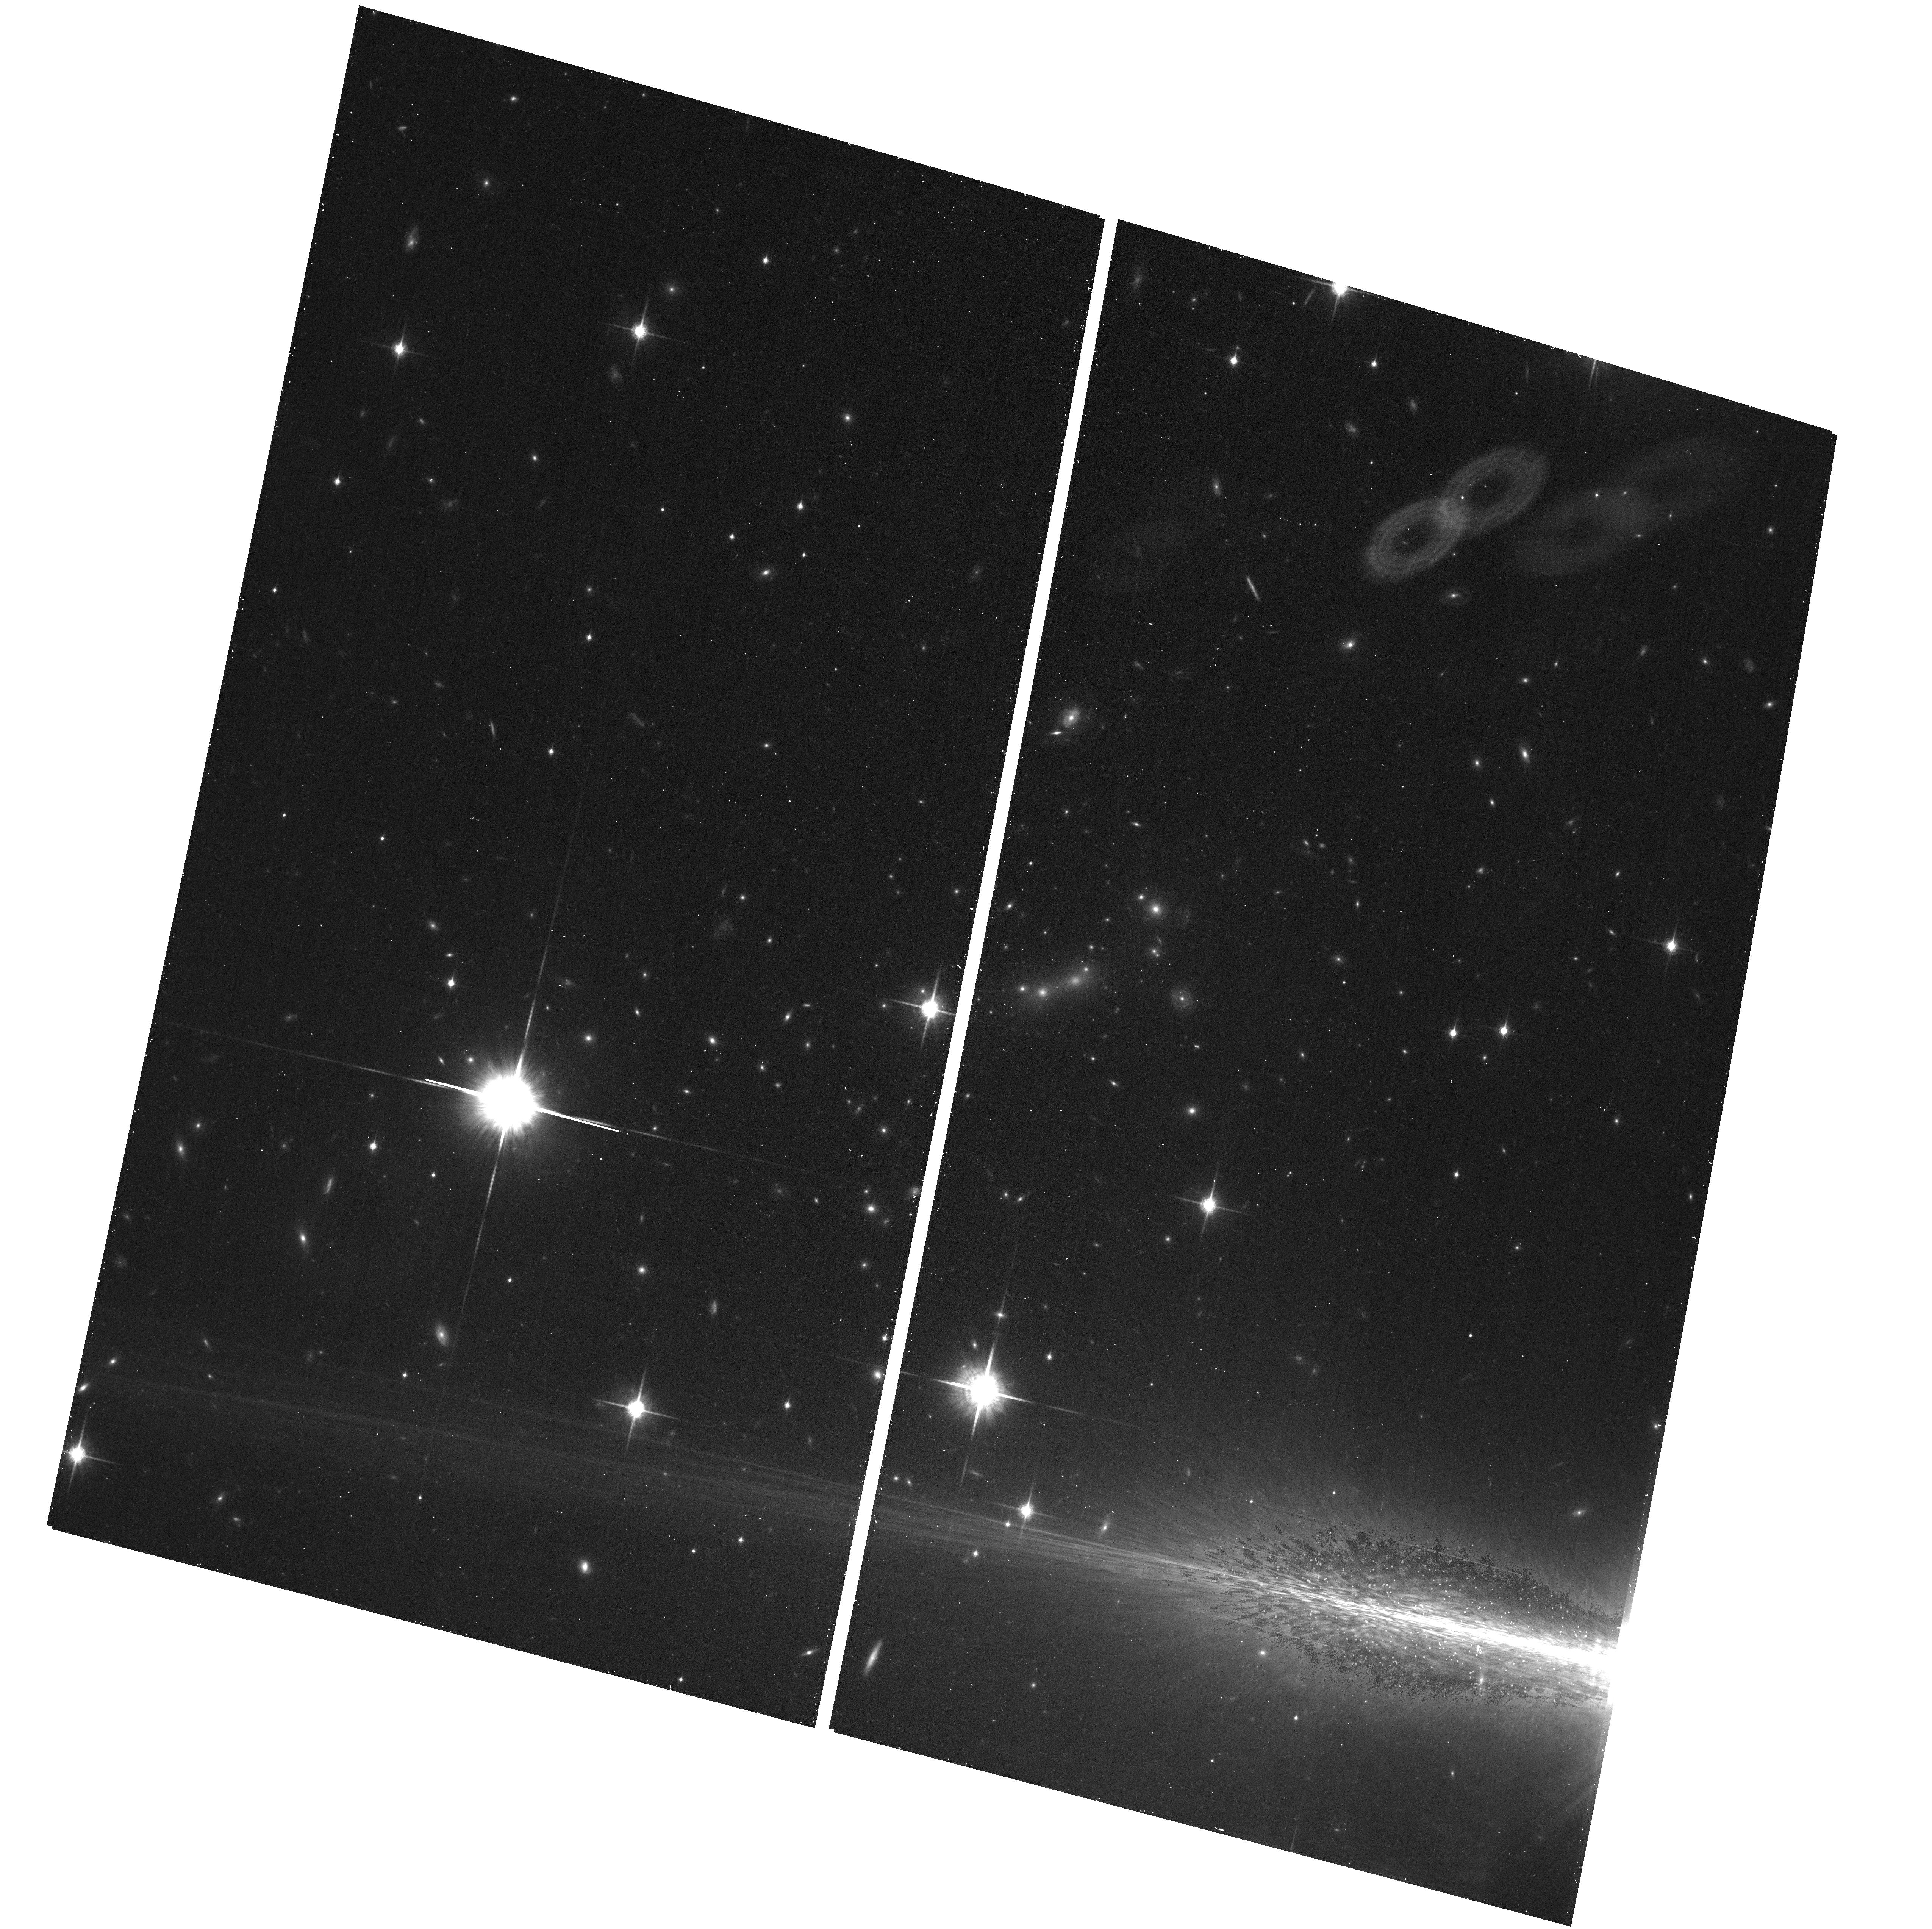
Target: MACS0647+7015
Instrument: ACS/WFC
Filter: F850LP
Exposure: 17 min
Observation ID: hst_12101_b7_acs_wfc_f850lp_jbffb7

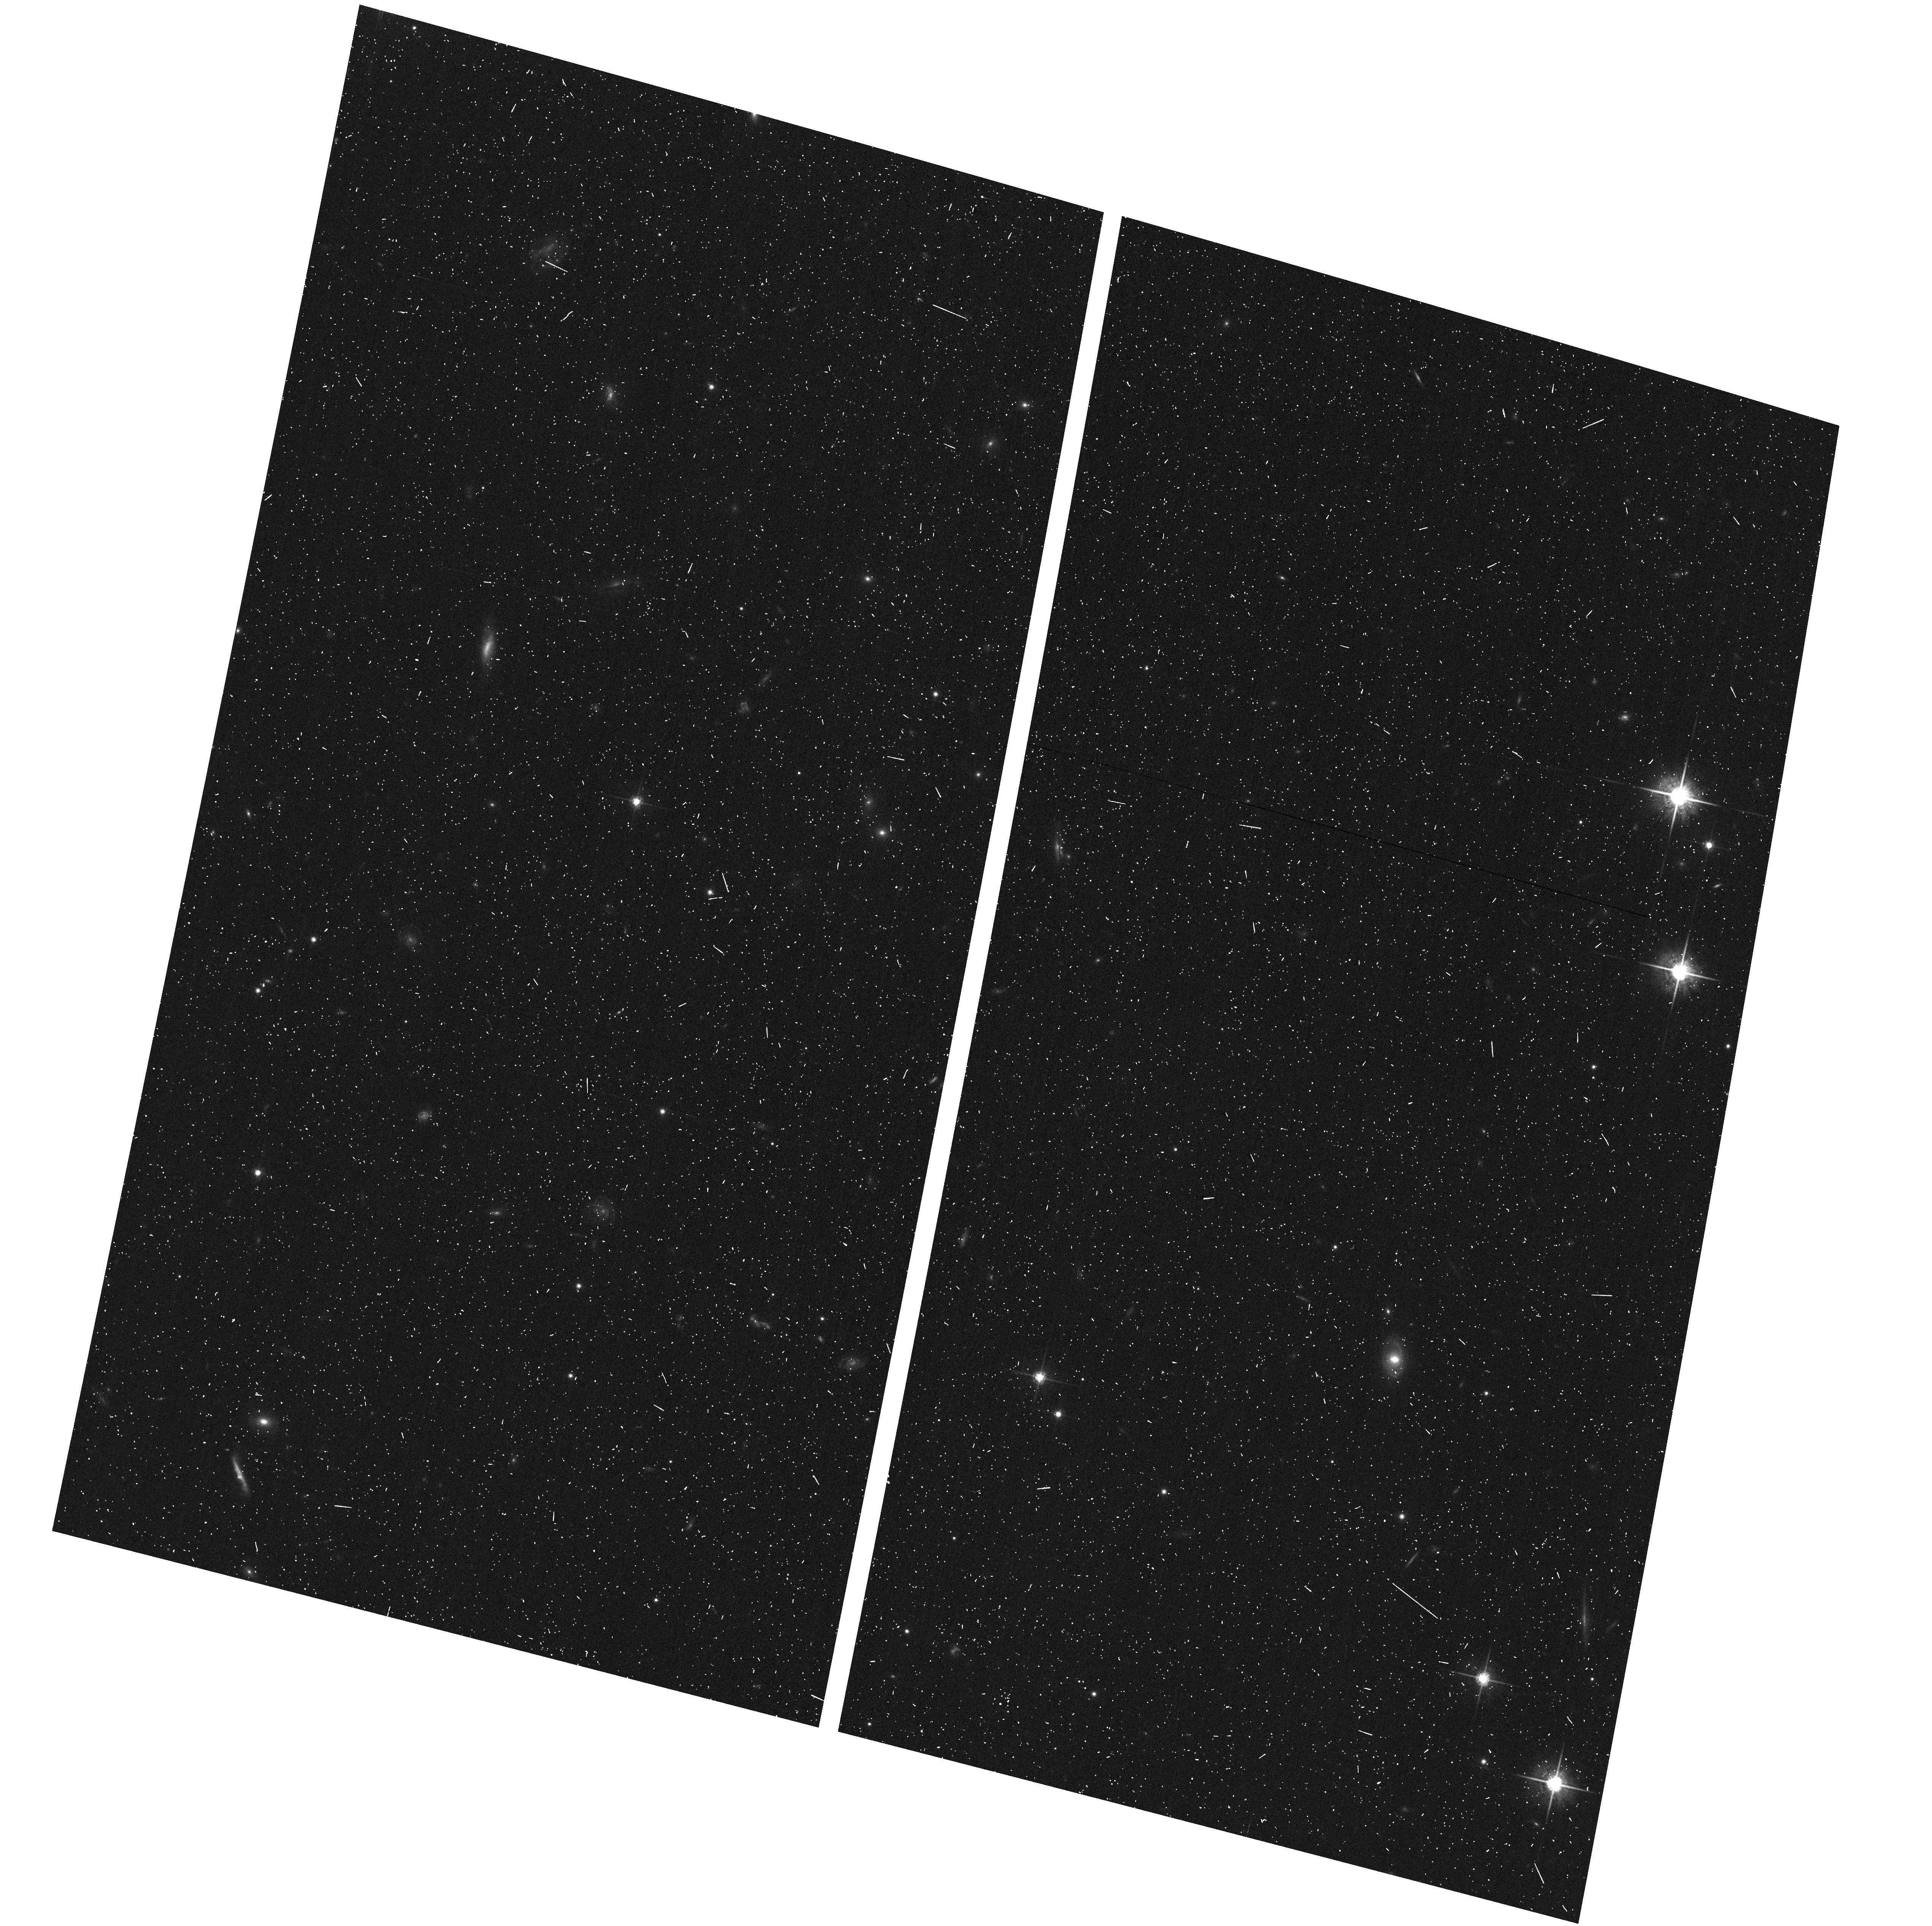
Target: MACS0647+7015-ACSPAR2
Instrument: ACS/WFC
Filter: F775W
Exposure: 7 min
Observation ID: hst_12101_b1_acs_wfc_f775w_jbffb1

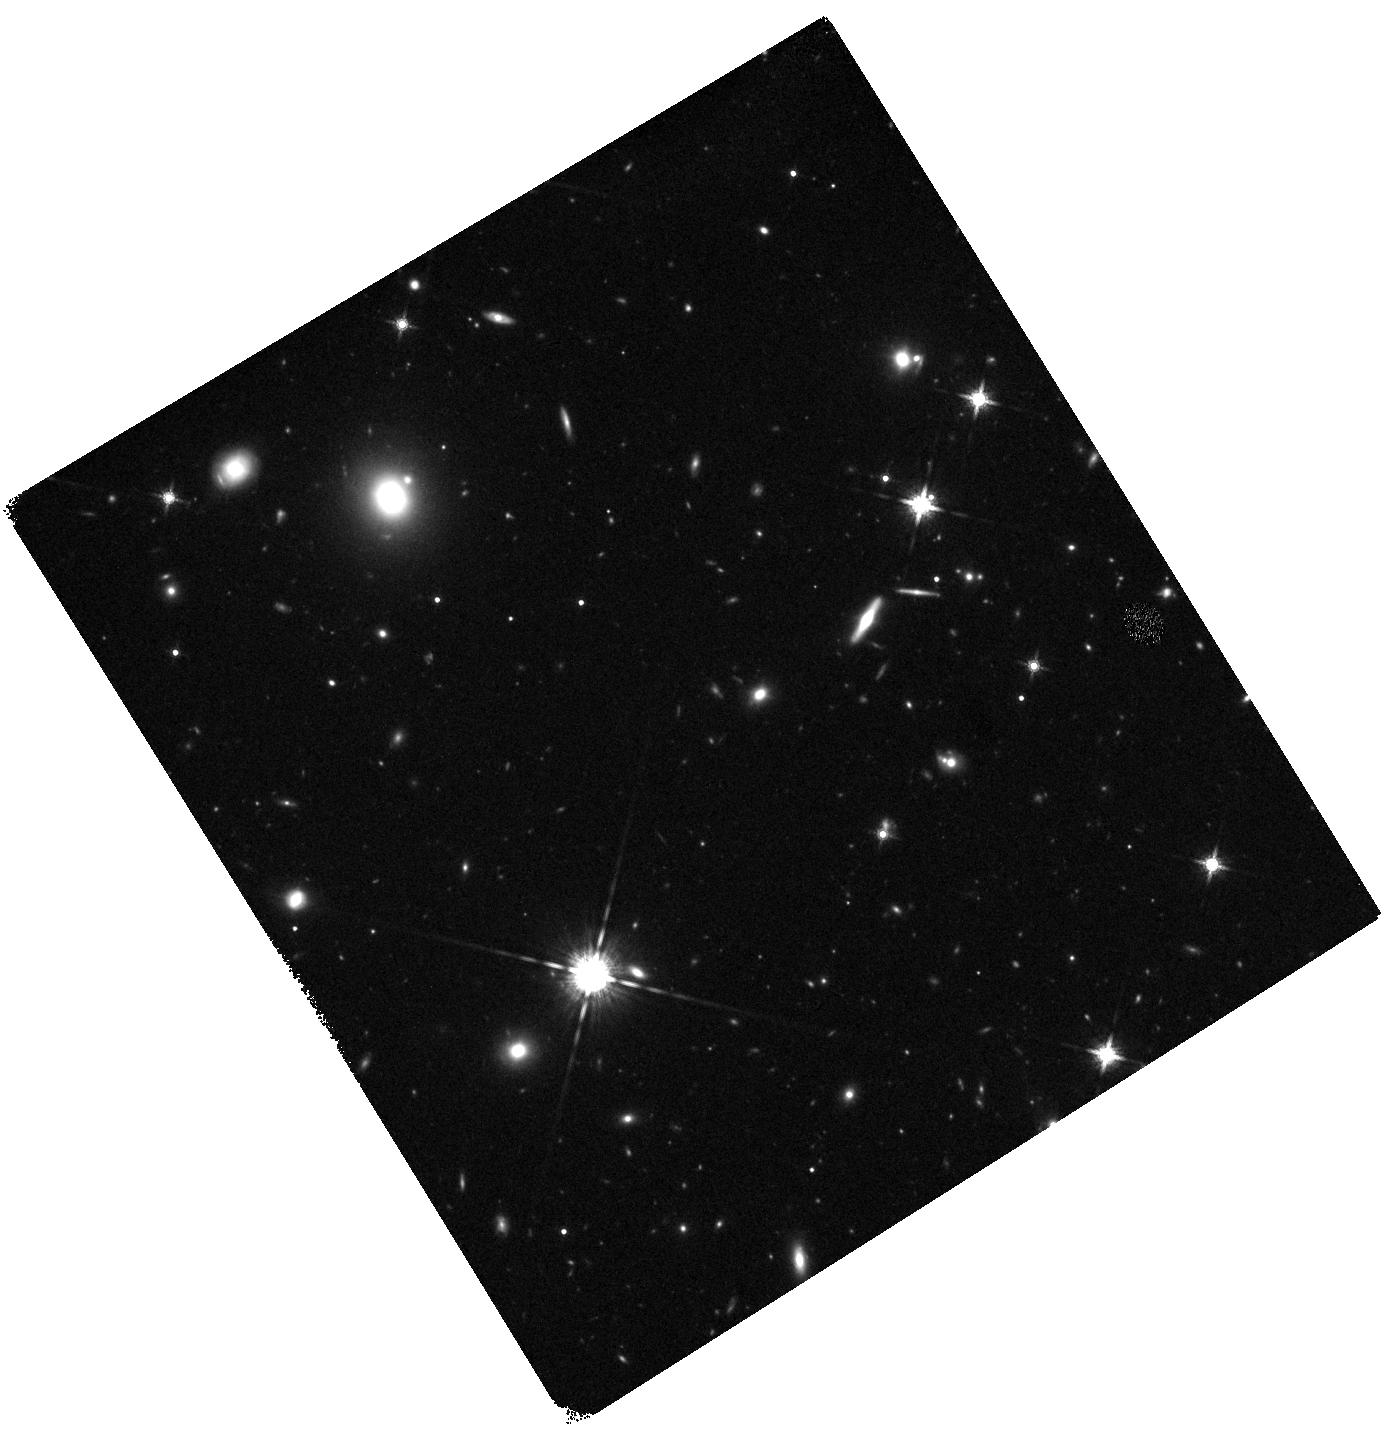
Target: MACS0647+7015-WFC3PAR2
Instrument: WFC3/IR
Filter: F160W
Exposure: 22 min
Observation ID: hst_12101_b7_wfc3_ir_f160w_ibffb7

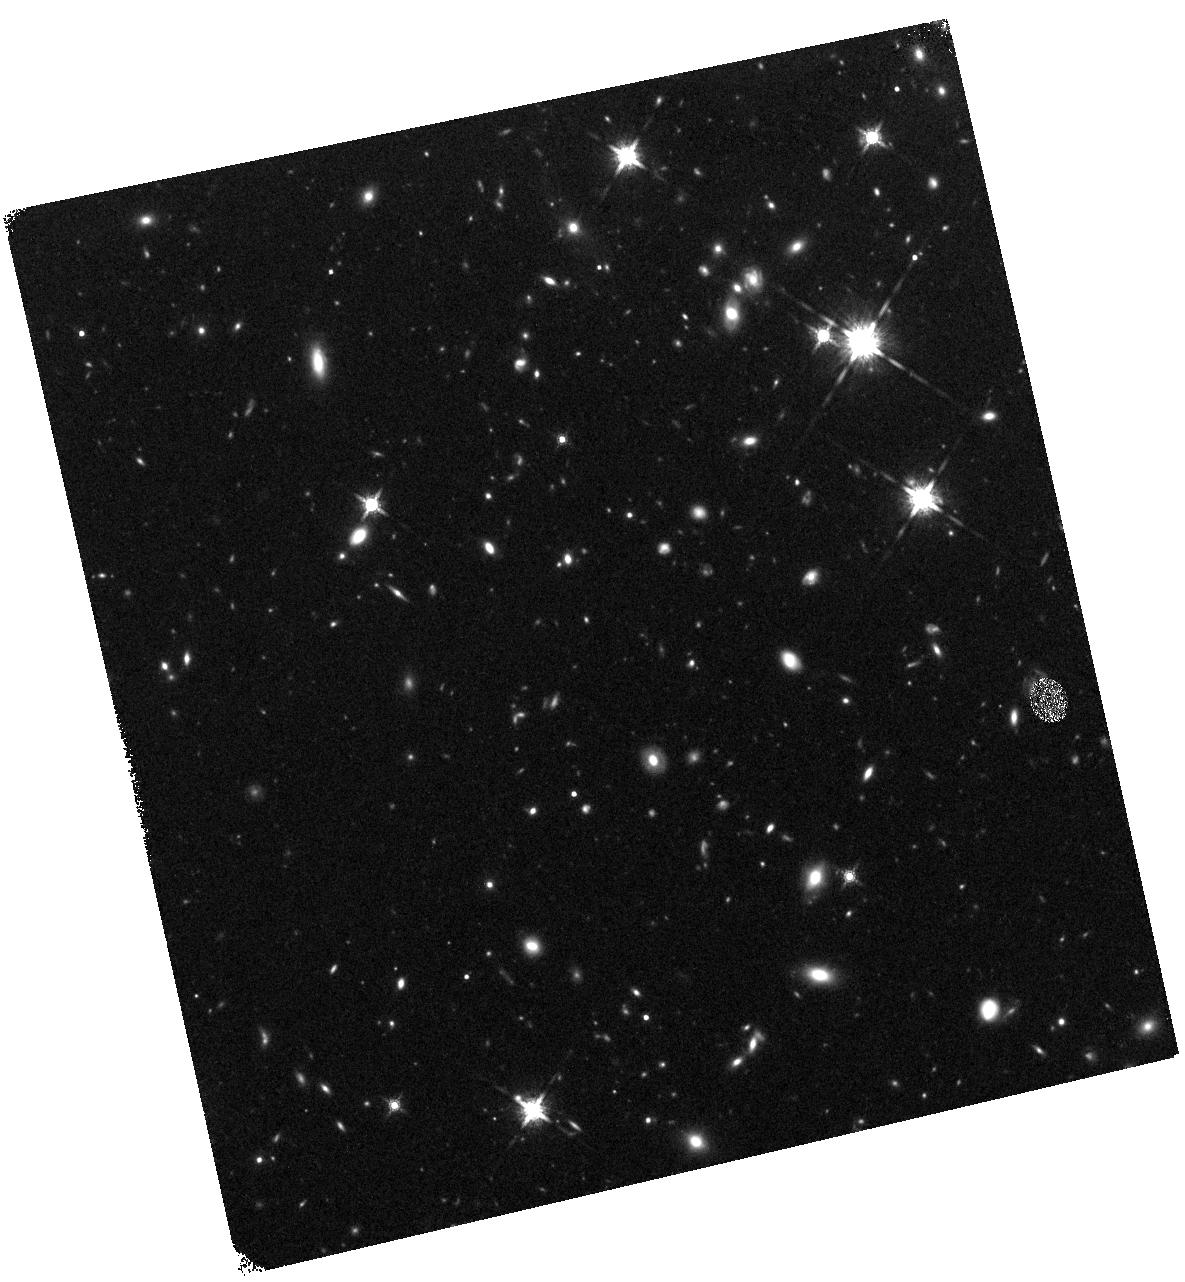
Target: MACS0647+7015-WFC3PAR1
Instrument: WFC3/IR
Filter: F160W
Exposure: 22 min
Observation ID: hst_12101_a3_wfc3_ir_f160w_ibffa3

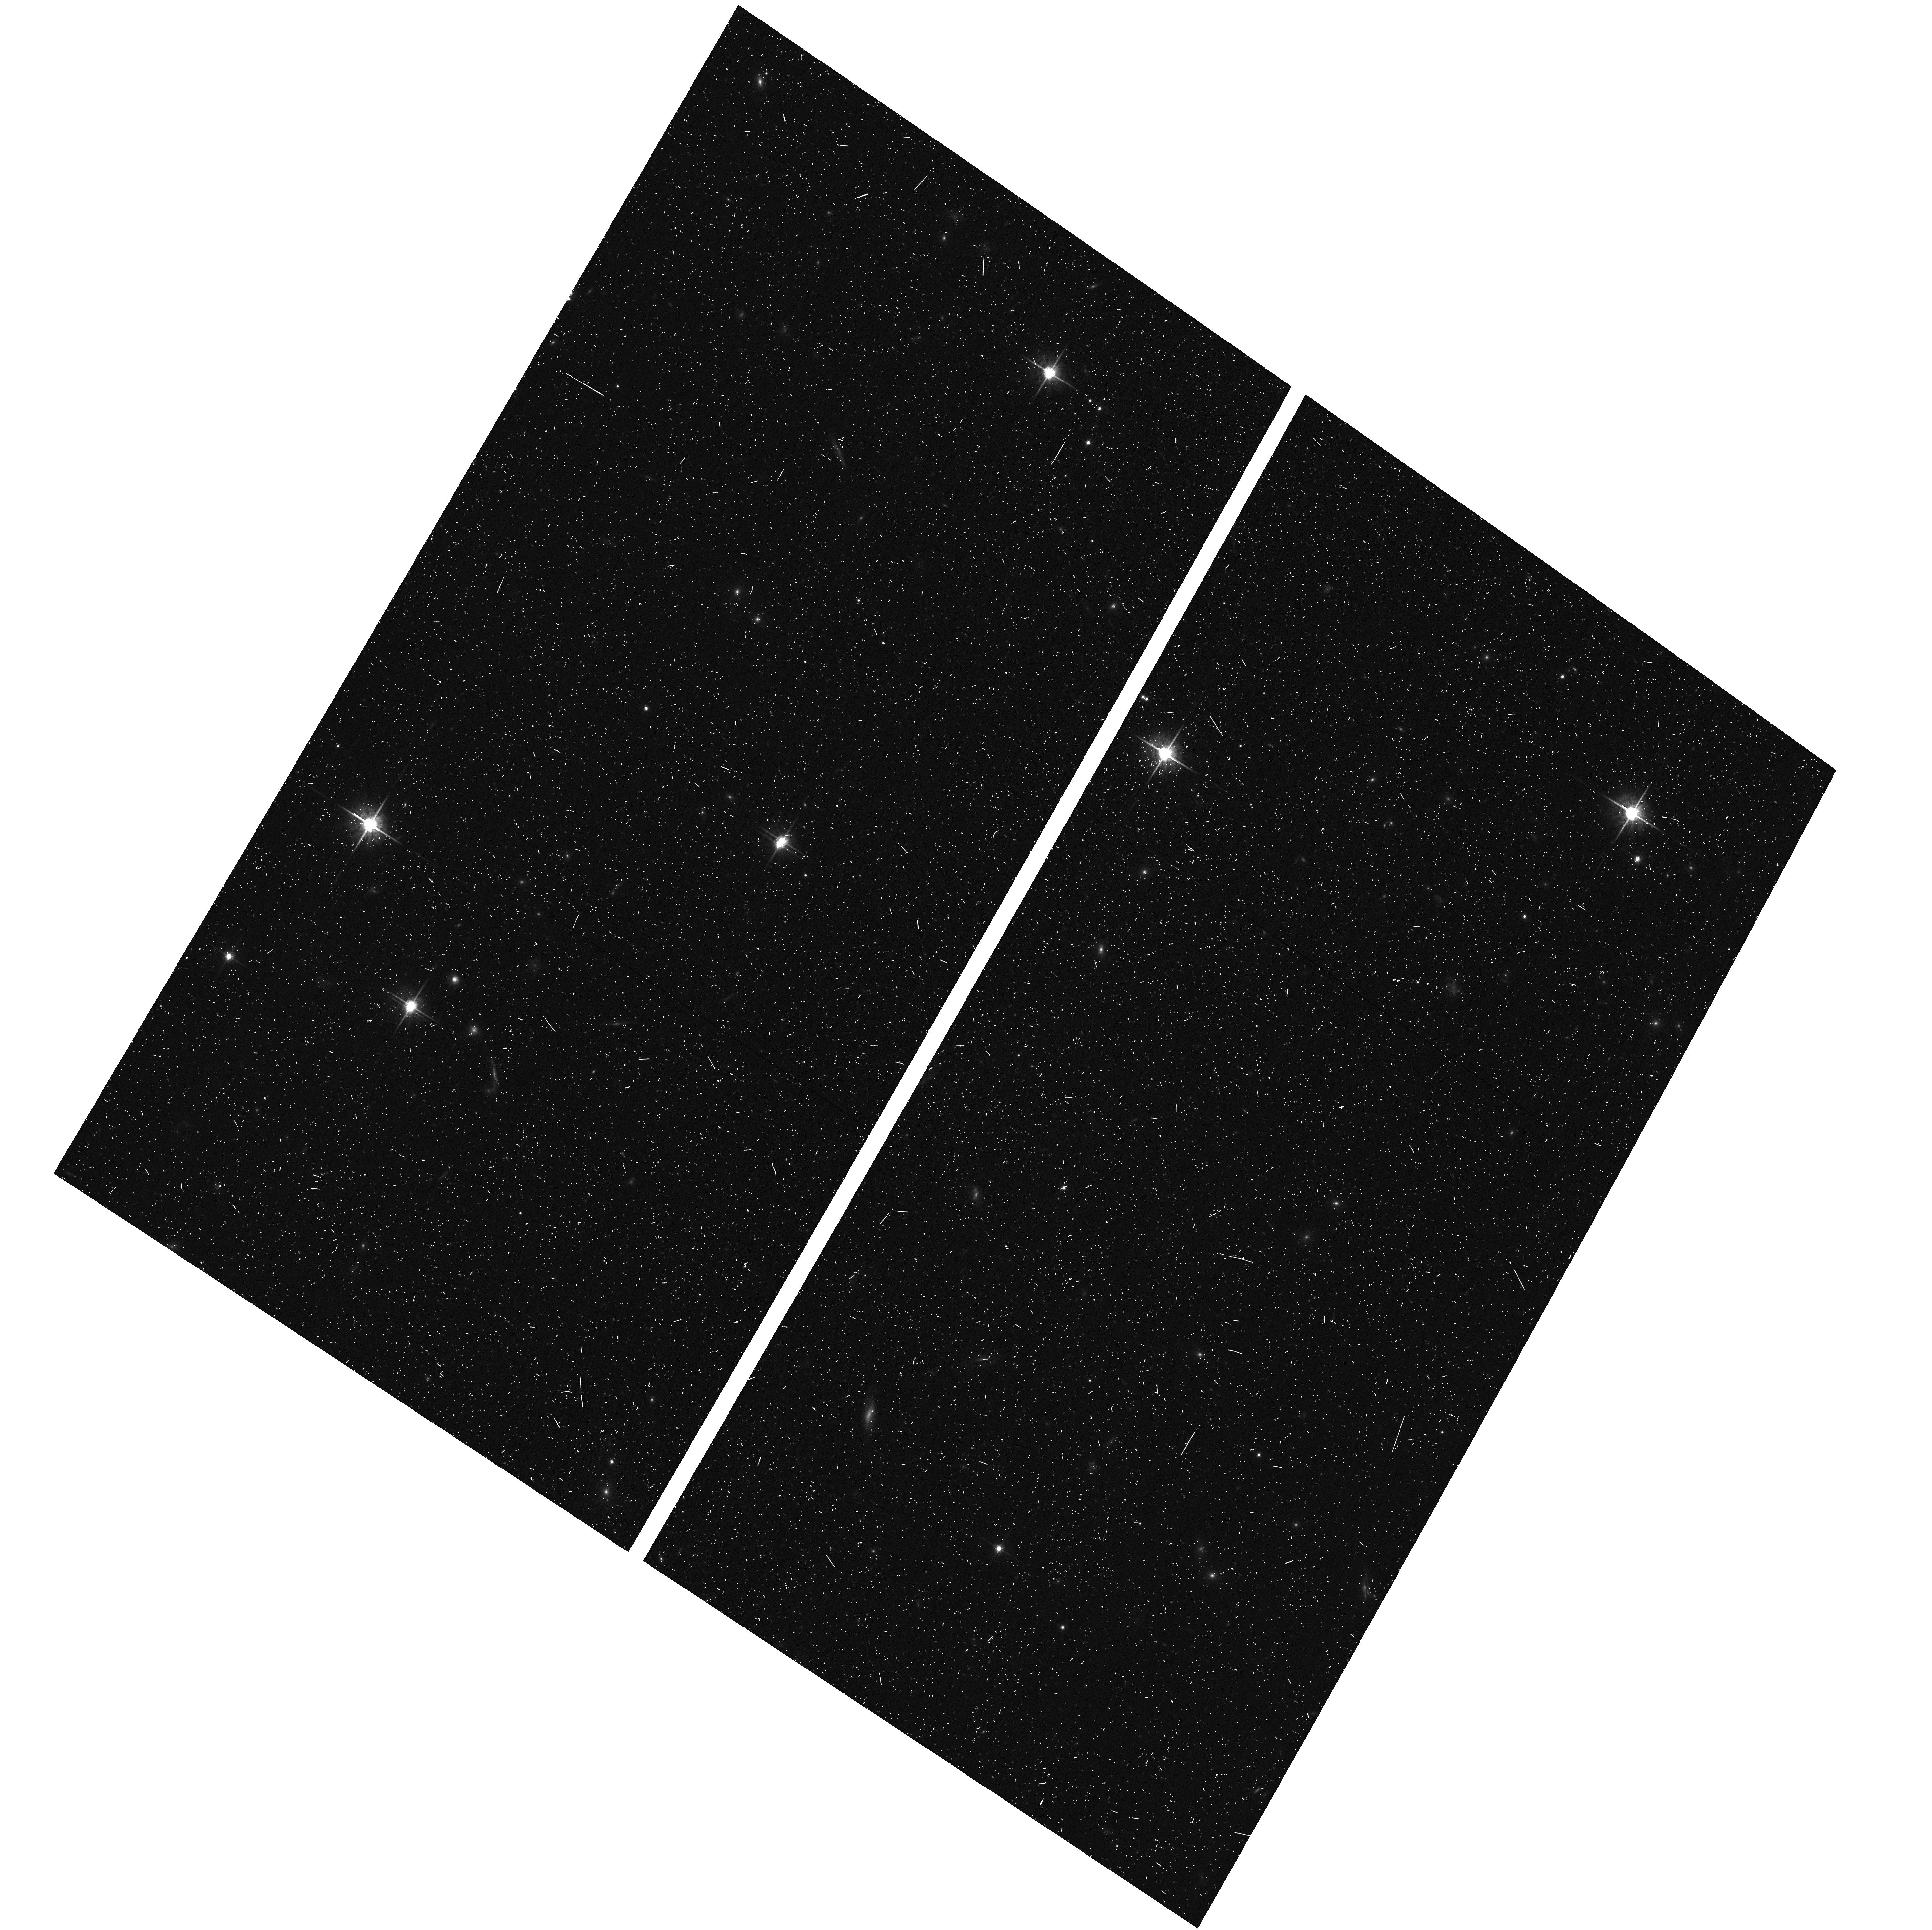
Target: MACS0647+7015-ACSPAR1
Instrument: ACS/WFC
Filter: F775W
Exposure: 7 min
Observation ID: hst_12101_a2_acs_wfc_f775w_jbffa2

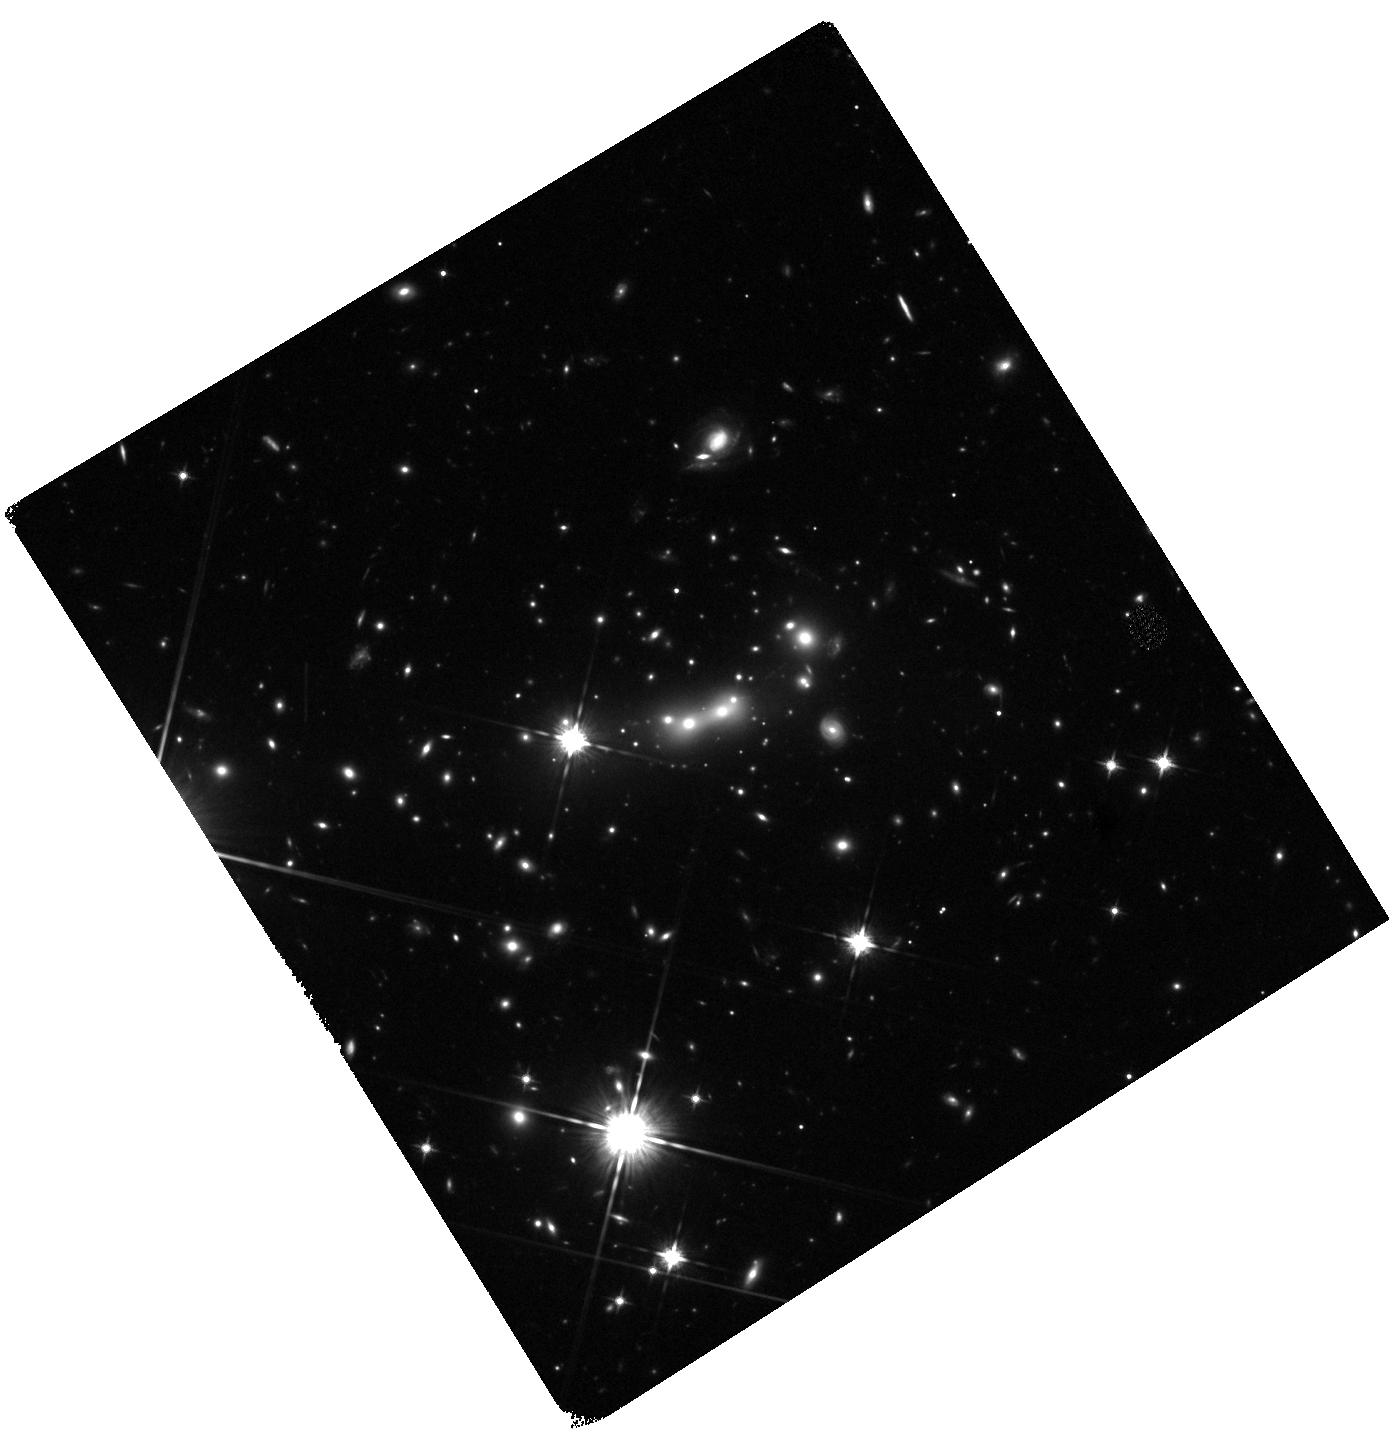
Target: MACS0647+7015
Instrument: WFC3/IR
Filter: F125W
Exposure: 27 min
Observation ID: hst_12101_b1_wfc3_ir_f125w_ibffb1

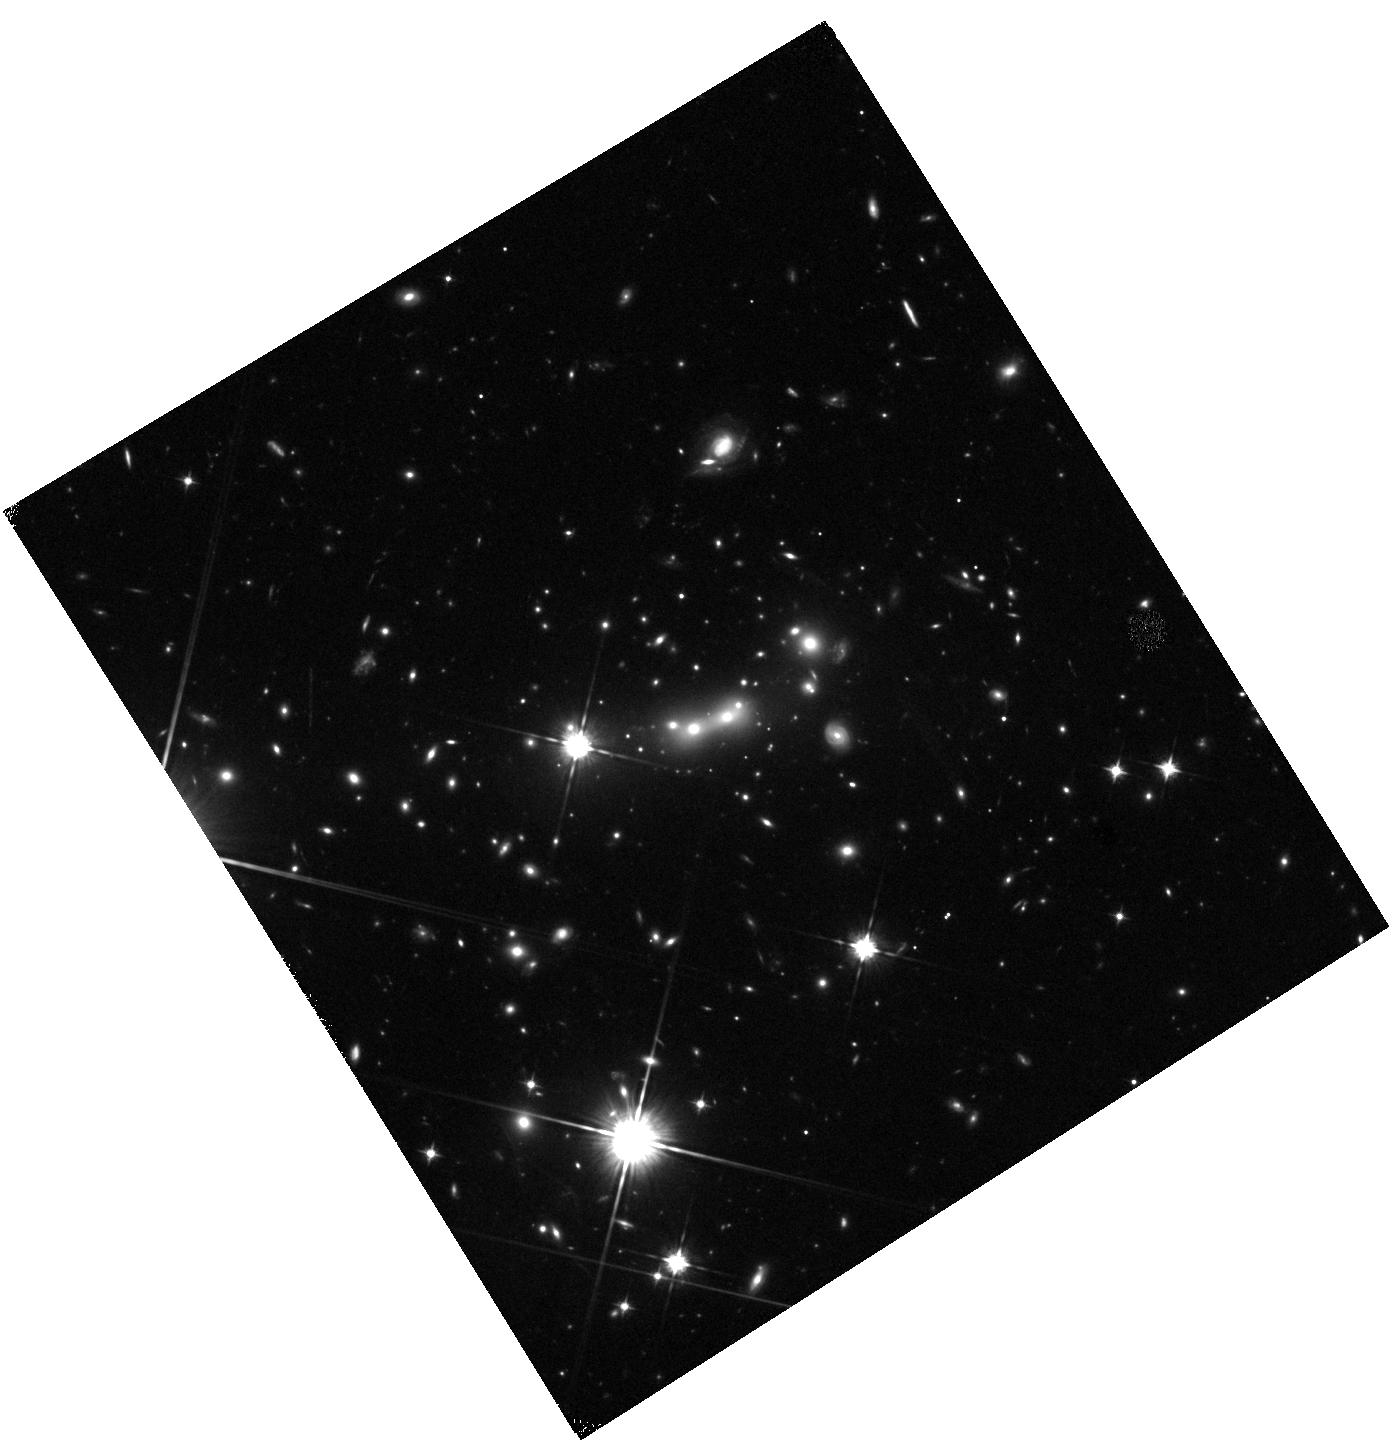
Target: MACS0647+7015
Instrument: WFC3/IR
Filter: F105W
Exposure: 22 min
Observation ID: hst_12101_b6_wfc3_ir_f105w_ibffb6

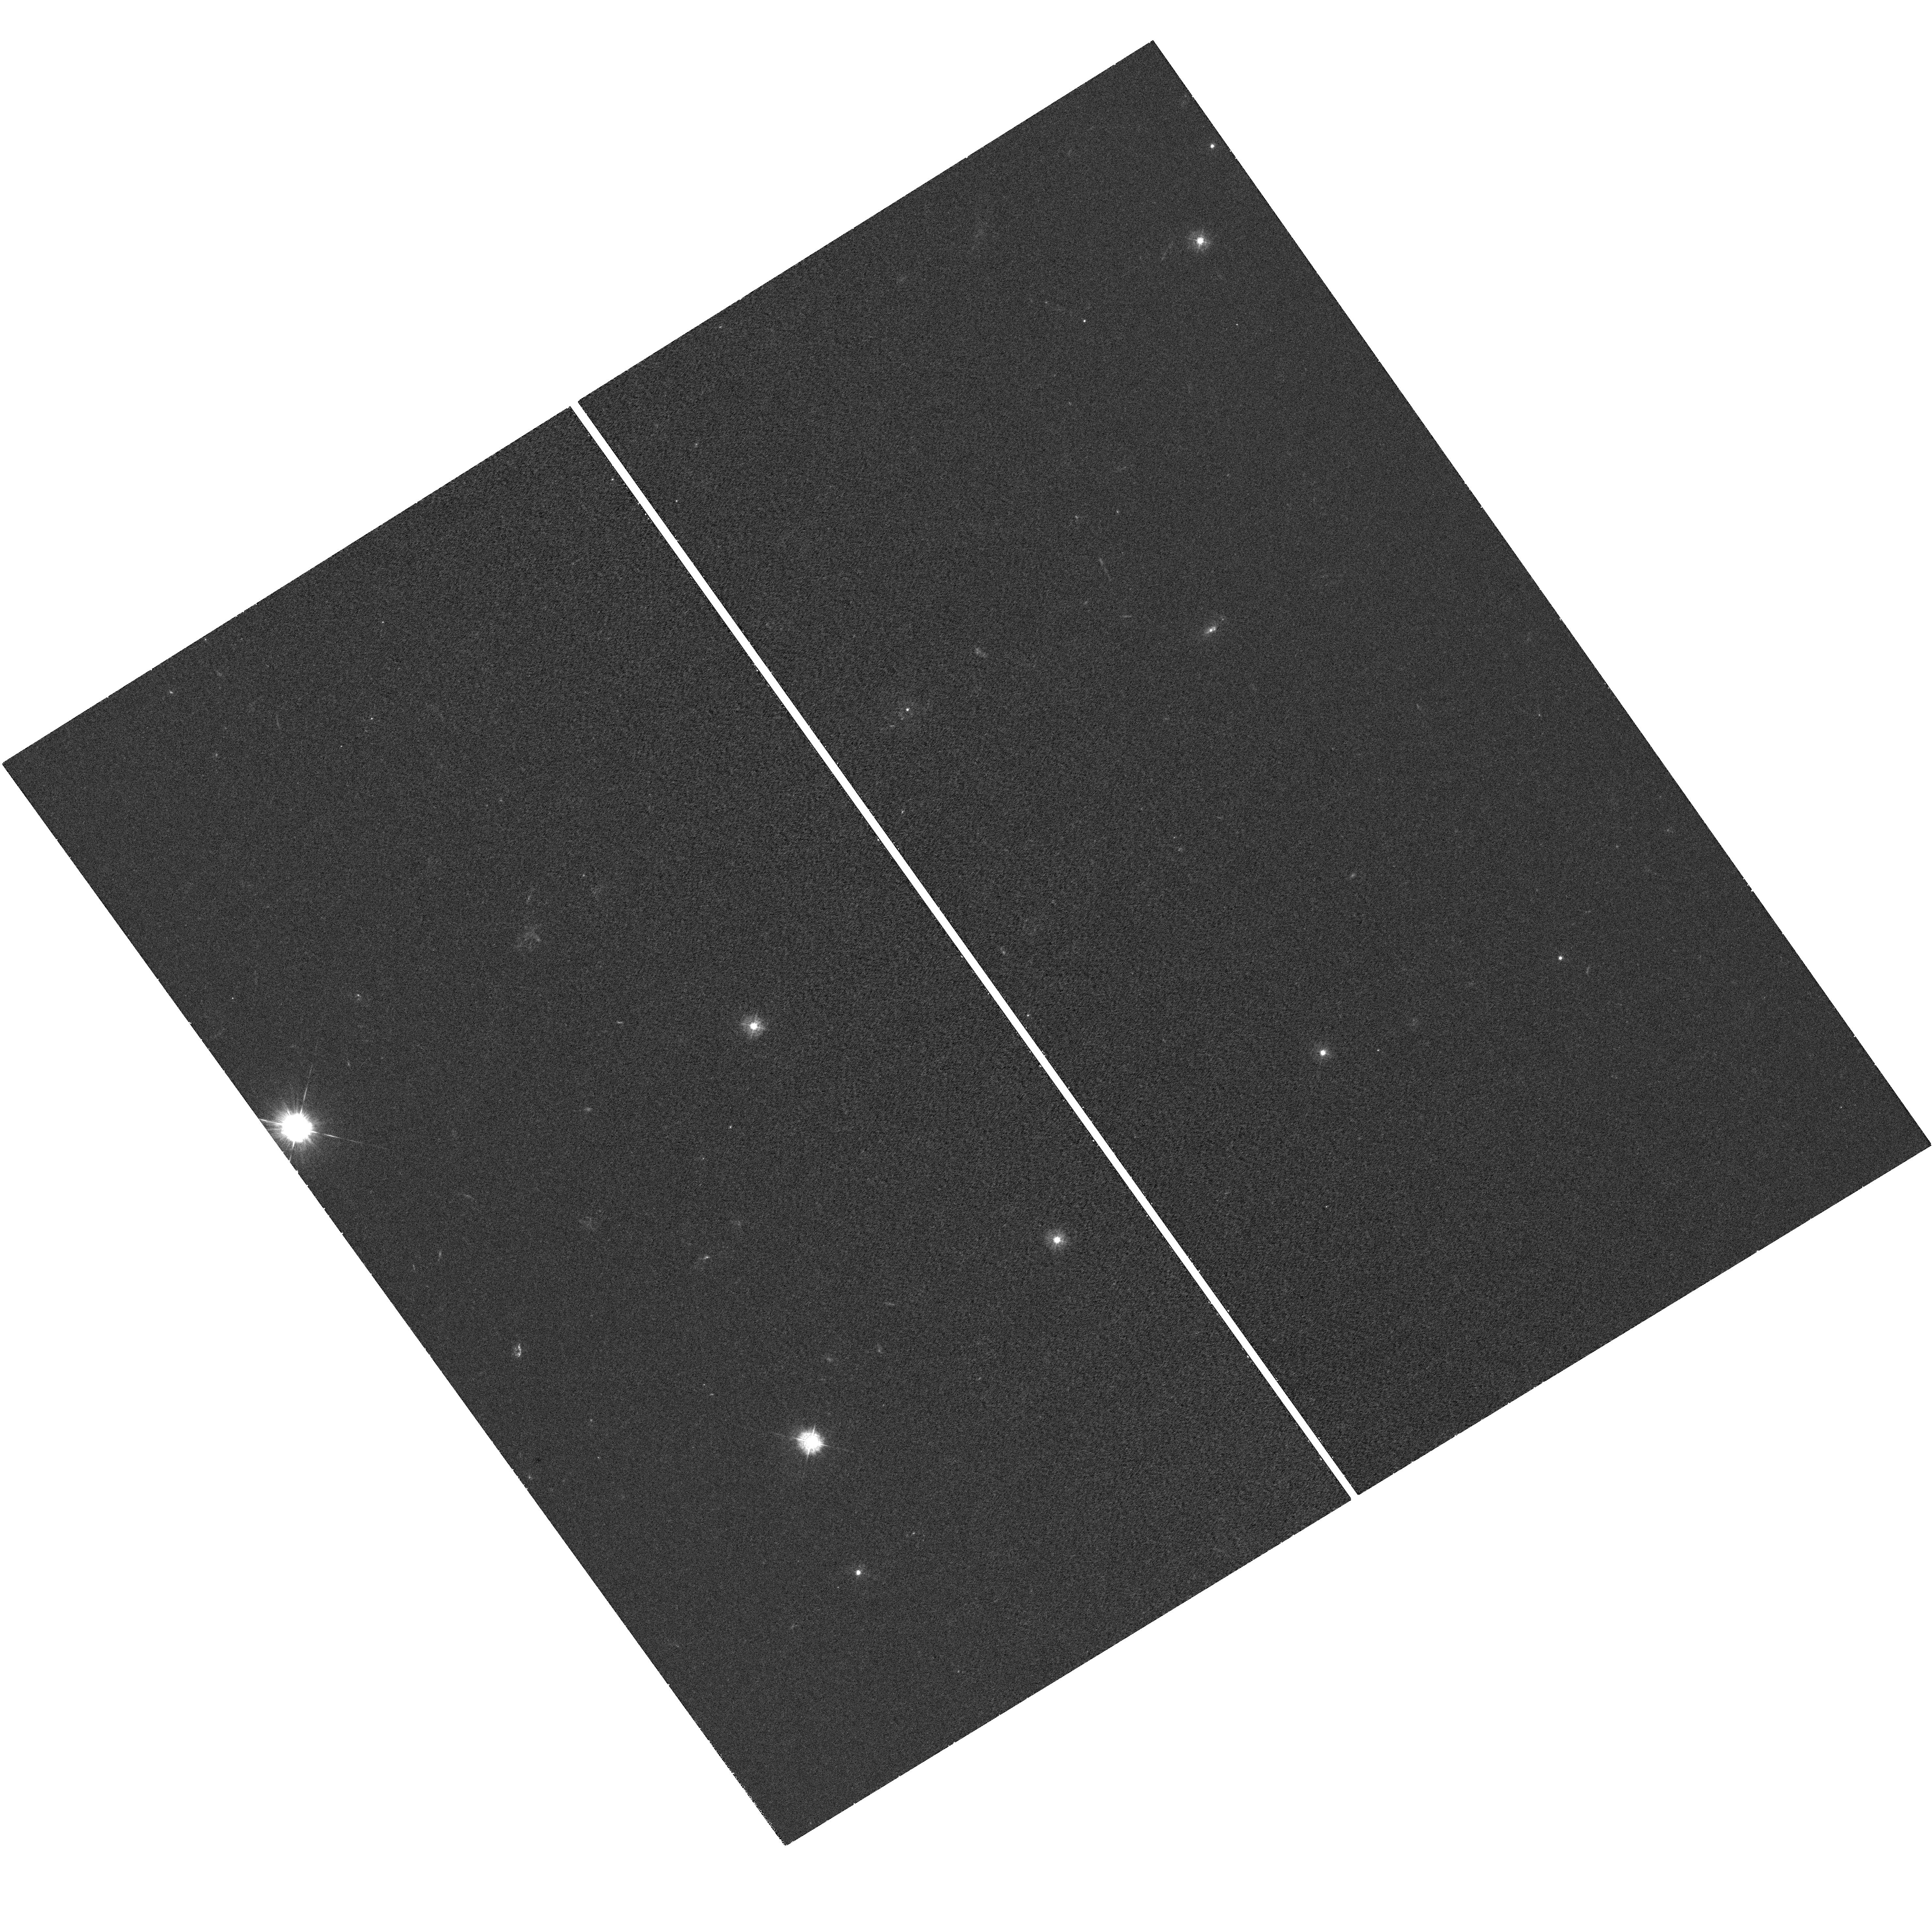
Target: MACS0647+7015
Instrument: WFC3/UVIS
Filter: F336W
Exposure: 42 min
Observation ID: hst_12101_b6_wfc3_uvis_f336w_ibffb6

Through a Lens, Darkly - New Constraints on the Fundamental Components of the Cosmos (PI: Postman, Marc)

As the most massive objects in the universe, galaxy clusters represent important signposts in our story of structure evolution, and are the ultimate telescopic lenses, placing gravitationally lensed galaxies from the earliest epochs in comfortable reach for careful study. We take full advantage of the refurbished ACS and WFC3 cameras to deliver deep 14-filter images of 25 carefully chosen clusters. These will enable us to address timely and substantive questions about dark matter, dark energy, and galaxy evolution well beyond z=7. These X-ray clusters are chosen to be free of lensing bias and to span a wide range of redshift and mass. By combining strong and weak lensing, we will obtain the definitive mass profile of relaxed clusters to confront the distinctive prediction of the standard LambdaCDM model. Detailed maps of internal structure will be enabled by ~1, 000 new multiply-imaged lensed sources to AB=26, all with precise (2% x (1+z)) photometric redshift measurements, thanks to WFC3's UV and IR coverage. A supernovae search in parallel (with low magnification uncertainties) will extend the Hubble diagram of SN1a to z>1.5, testing the constancy of dark energy with time and probing progenitor evolution. Our homogeneous panchromatic deep imaging of this cluster sample will constitute a vast legacy archive for studies of the formation and evolution of structure.